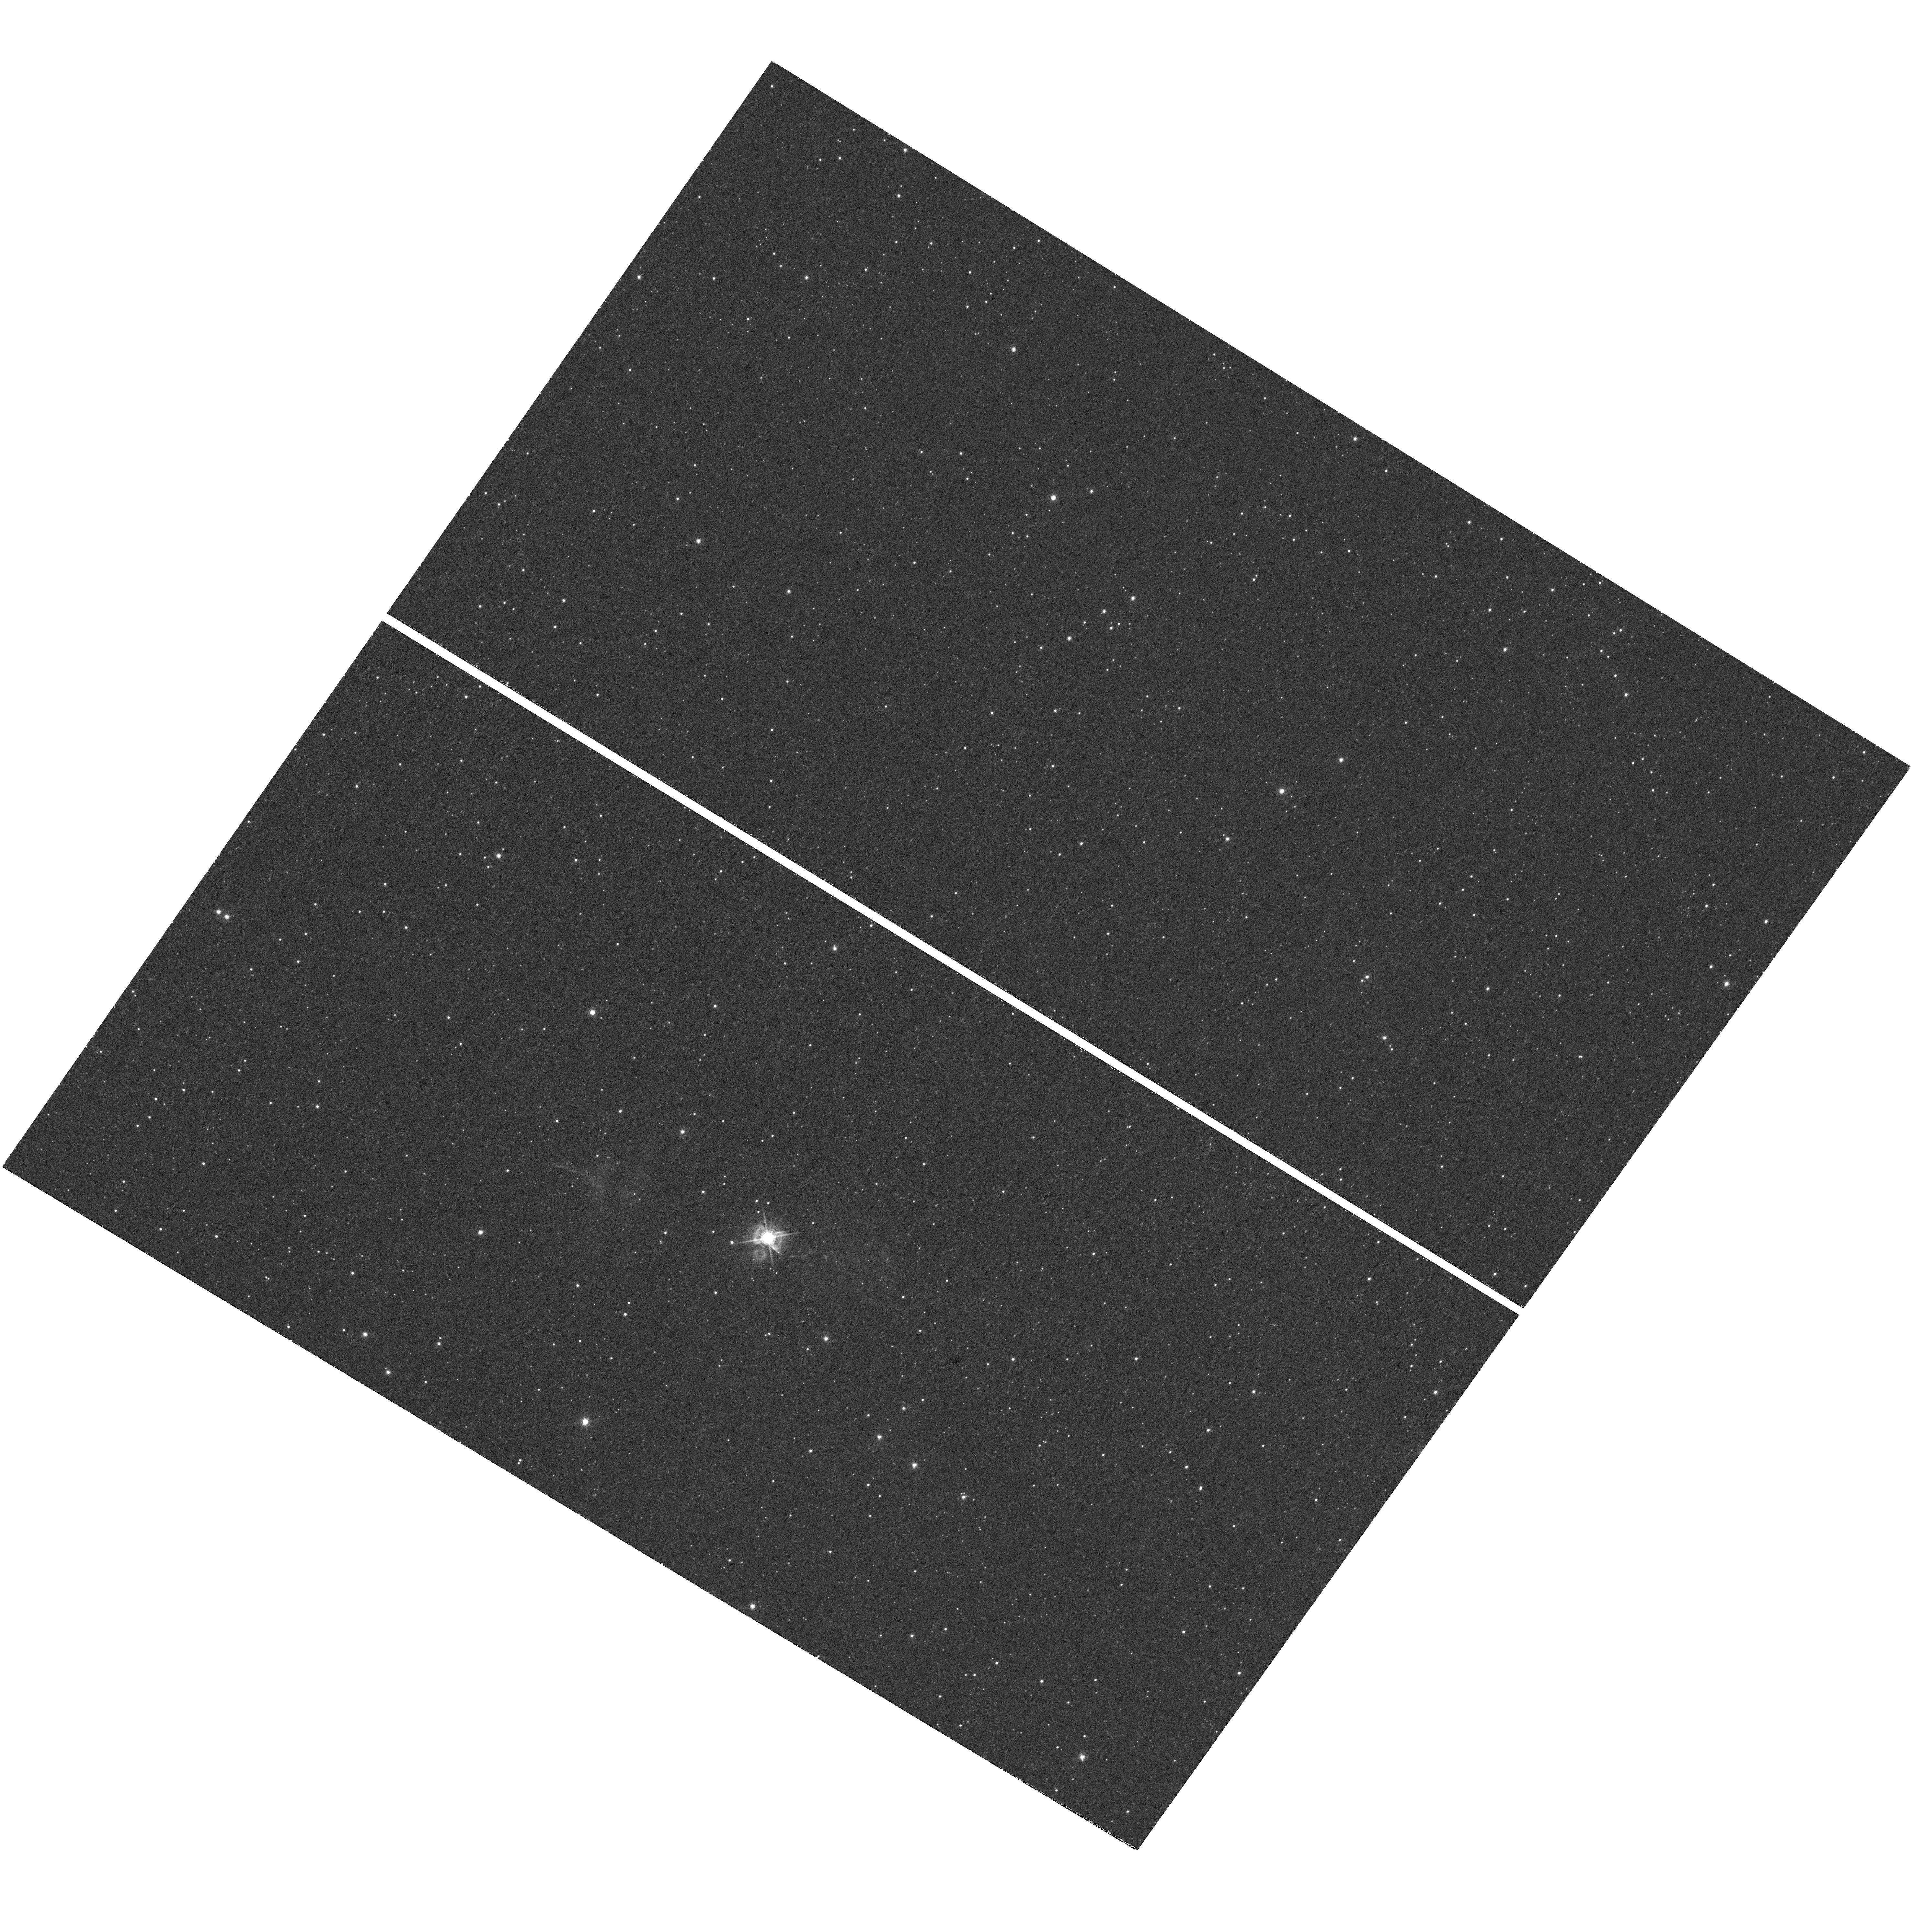
Target: NAME-SANDULEAKS-STAR. Instrument: WFC3/UVIS. Filter: F656N. Exposure: 45 min. Observation ID: hst_12868_01_wfc3_uvis_f656n_ic1p01

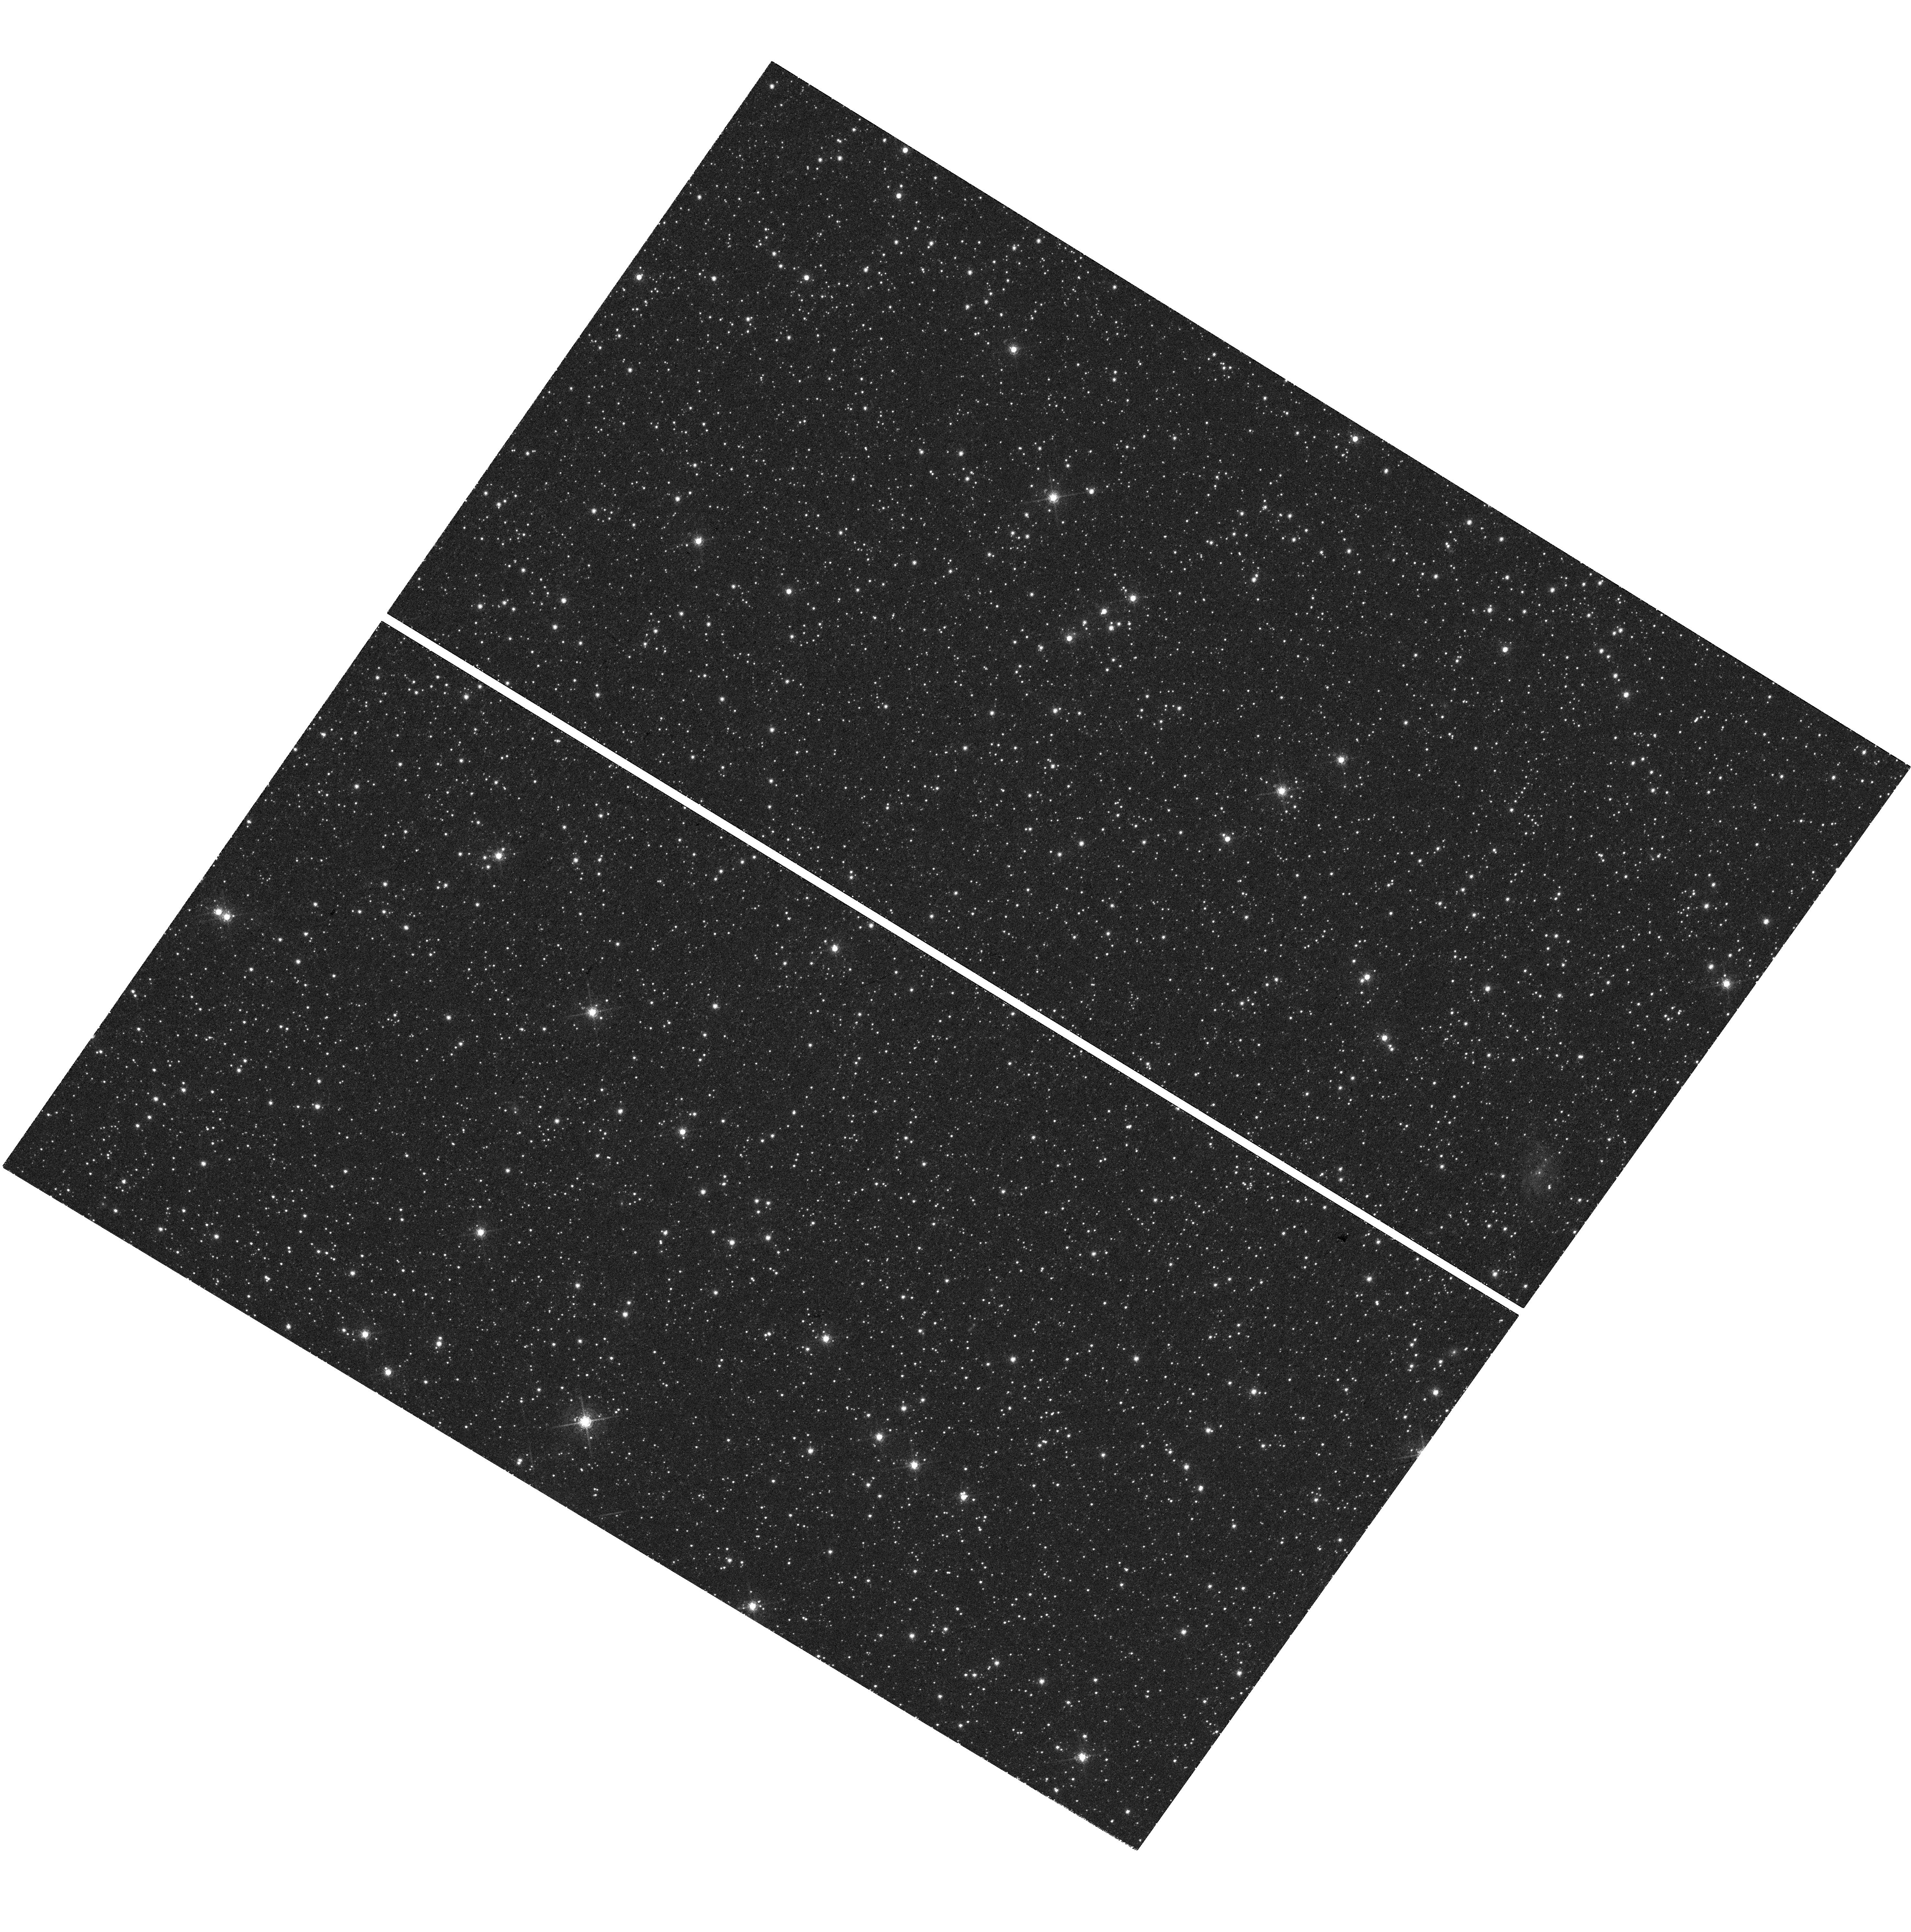
Target: NAME-SANDULEAKS-STAR. Instrument: WFC3/UVIS. Filter: F673N. Exposure: 52 min. Observation ID: hst_12868_01_wfc3_uvis_f673n_ic1p01

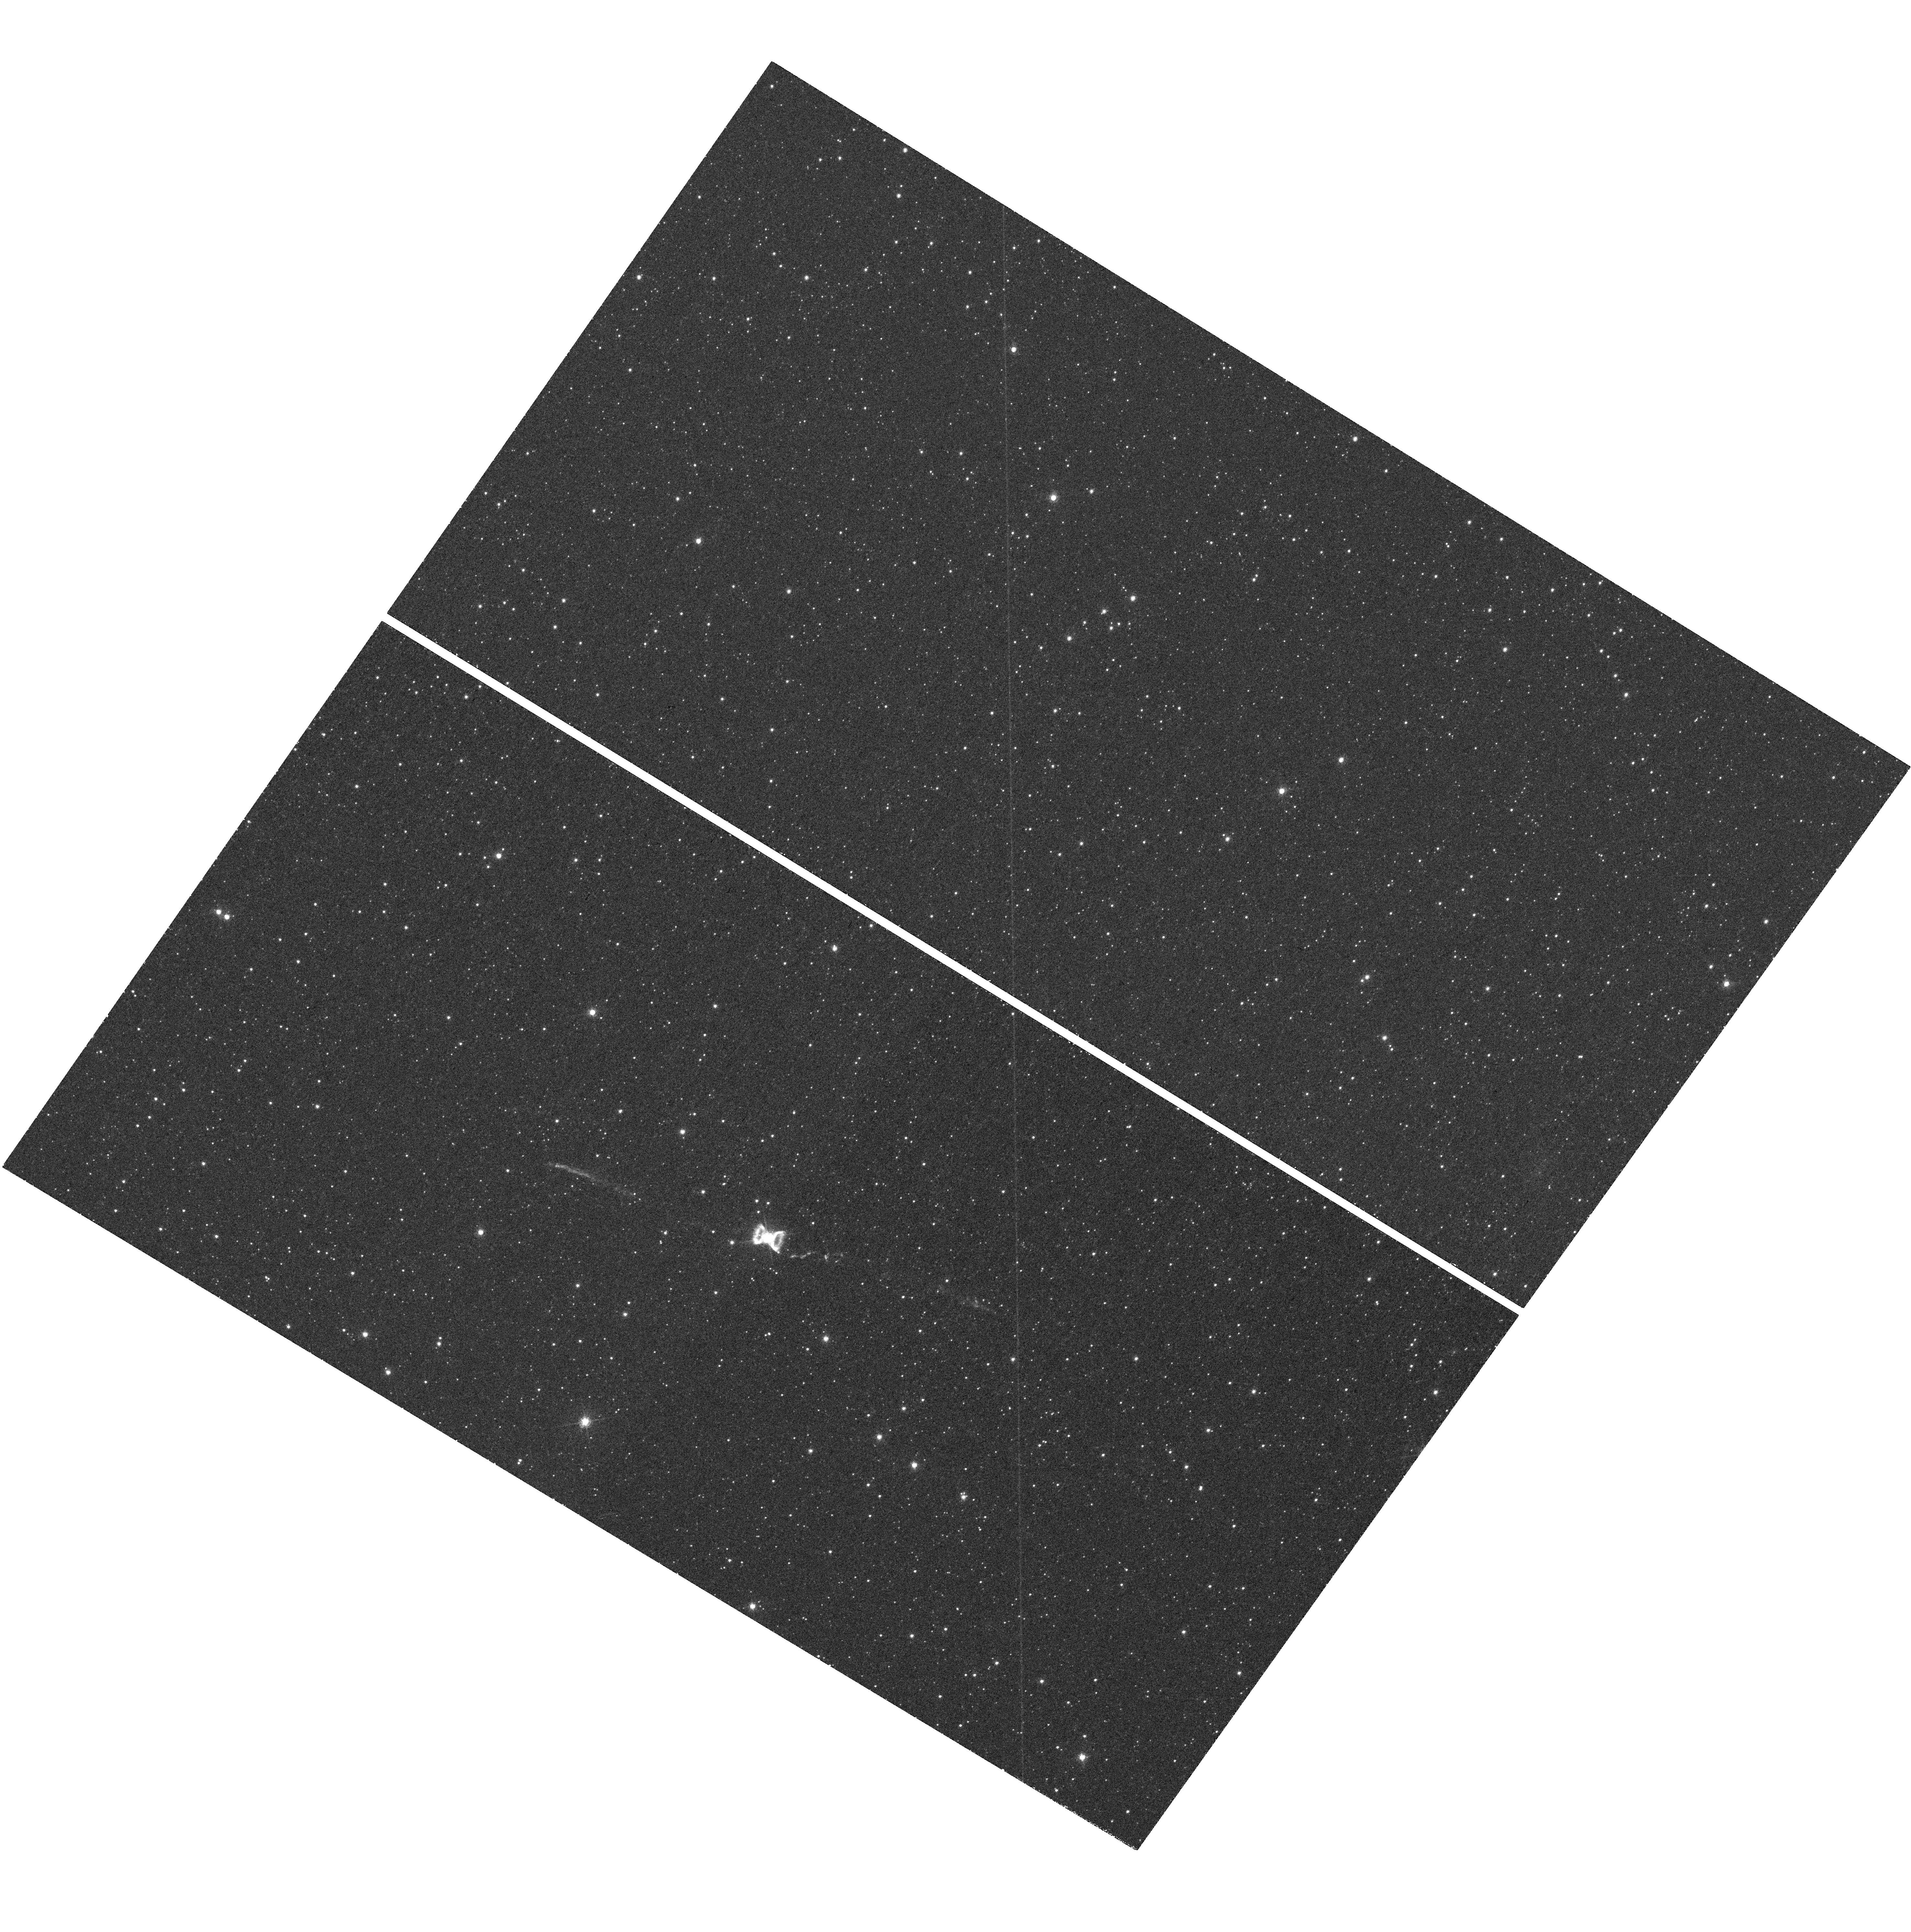
Target: NAME-SANDULEAKS-STAR. Instrument: WFC3/UVIS. Filter: F658N. Exposure: 48 min. Observation ID: hst_12868_01_wfc3_uvis_f658n_ic1p01

Unveiling the giant jet from Sanduleaks star in the Large Magellanic Cloud (PI: Angeloni, Rodolfo)

An exceptionally large jet was recently discovered around the enigmatic LMC source known as Sanduleak's star (Angeloni et al. 2011 ApJ 743, L8). To our knowledge, with a physical extent of 14 parsecs, it represents the largest stellar jet ever discovered, and the first clearly resolved stellar jet beyond the Milky Way. Because of these exceptional properties, we expect that it will become a key target where to study the formation and evolution of astrophysical jets. While the ground based images have highlighted the exceptional nature of the source and its gross morphology, their limited resolution prevents a thorough discussion of the jet's properties, origin and expansion through the surrounding environment. In order to largely improve our knowledge of the system, we propose here to obtain deep, narrow-band images in the Halpha (F656N), [NII] (F658N) and [SII] (F673N) emission lines by exploiting both the superb spatial resolution and large field of view of WFC3/UVIS. With a reasonably short amount of telescope time, the HST observations would provide immediate scientific results, would help in the preparation of follow-up spectroscopic proposals, and would have a high PR value, considering both the outstanding properties of the jet of Sanduleak's star, and the likely spectacular outcome of the proposed imagery.